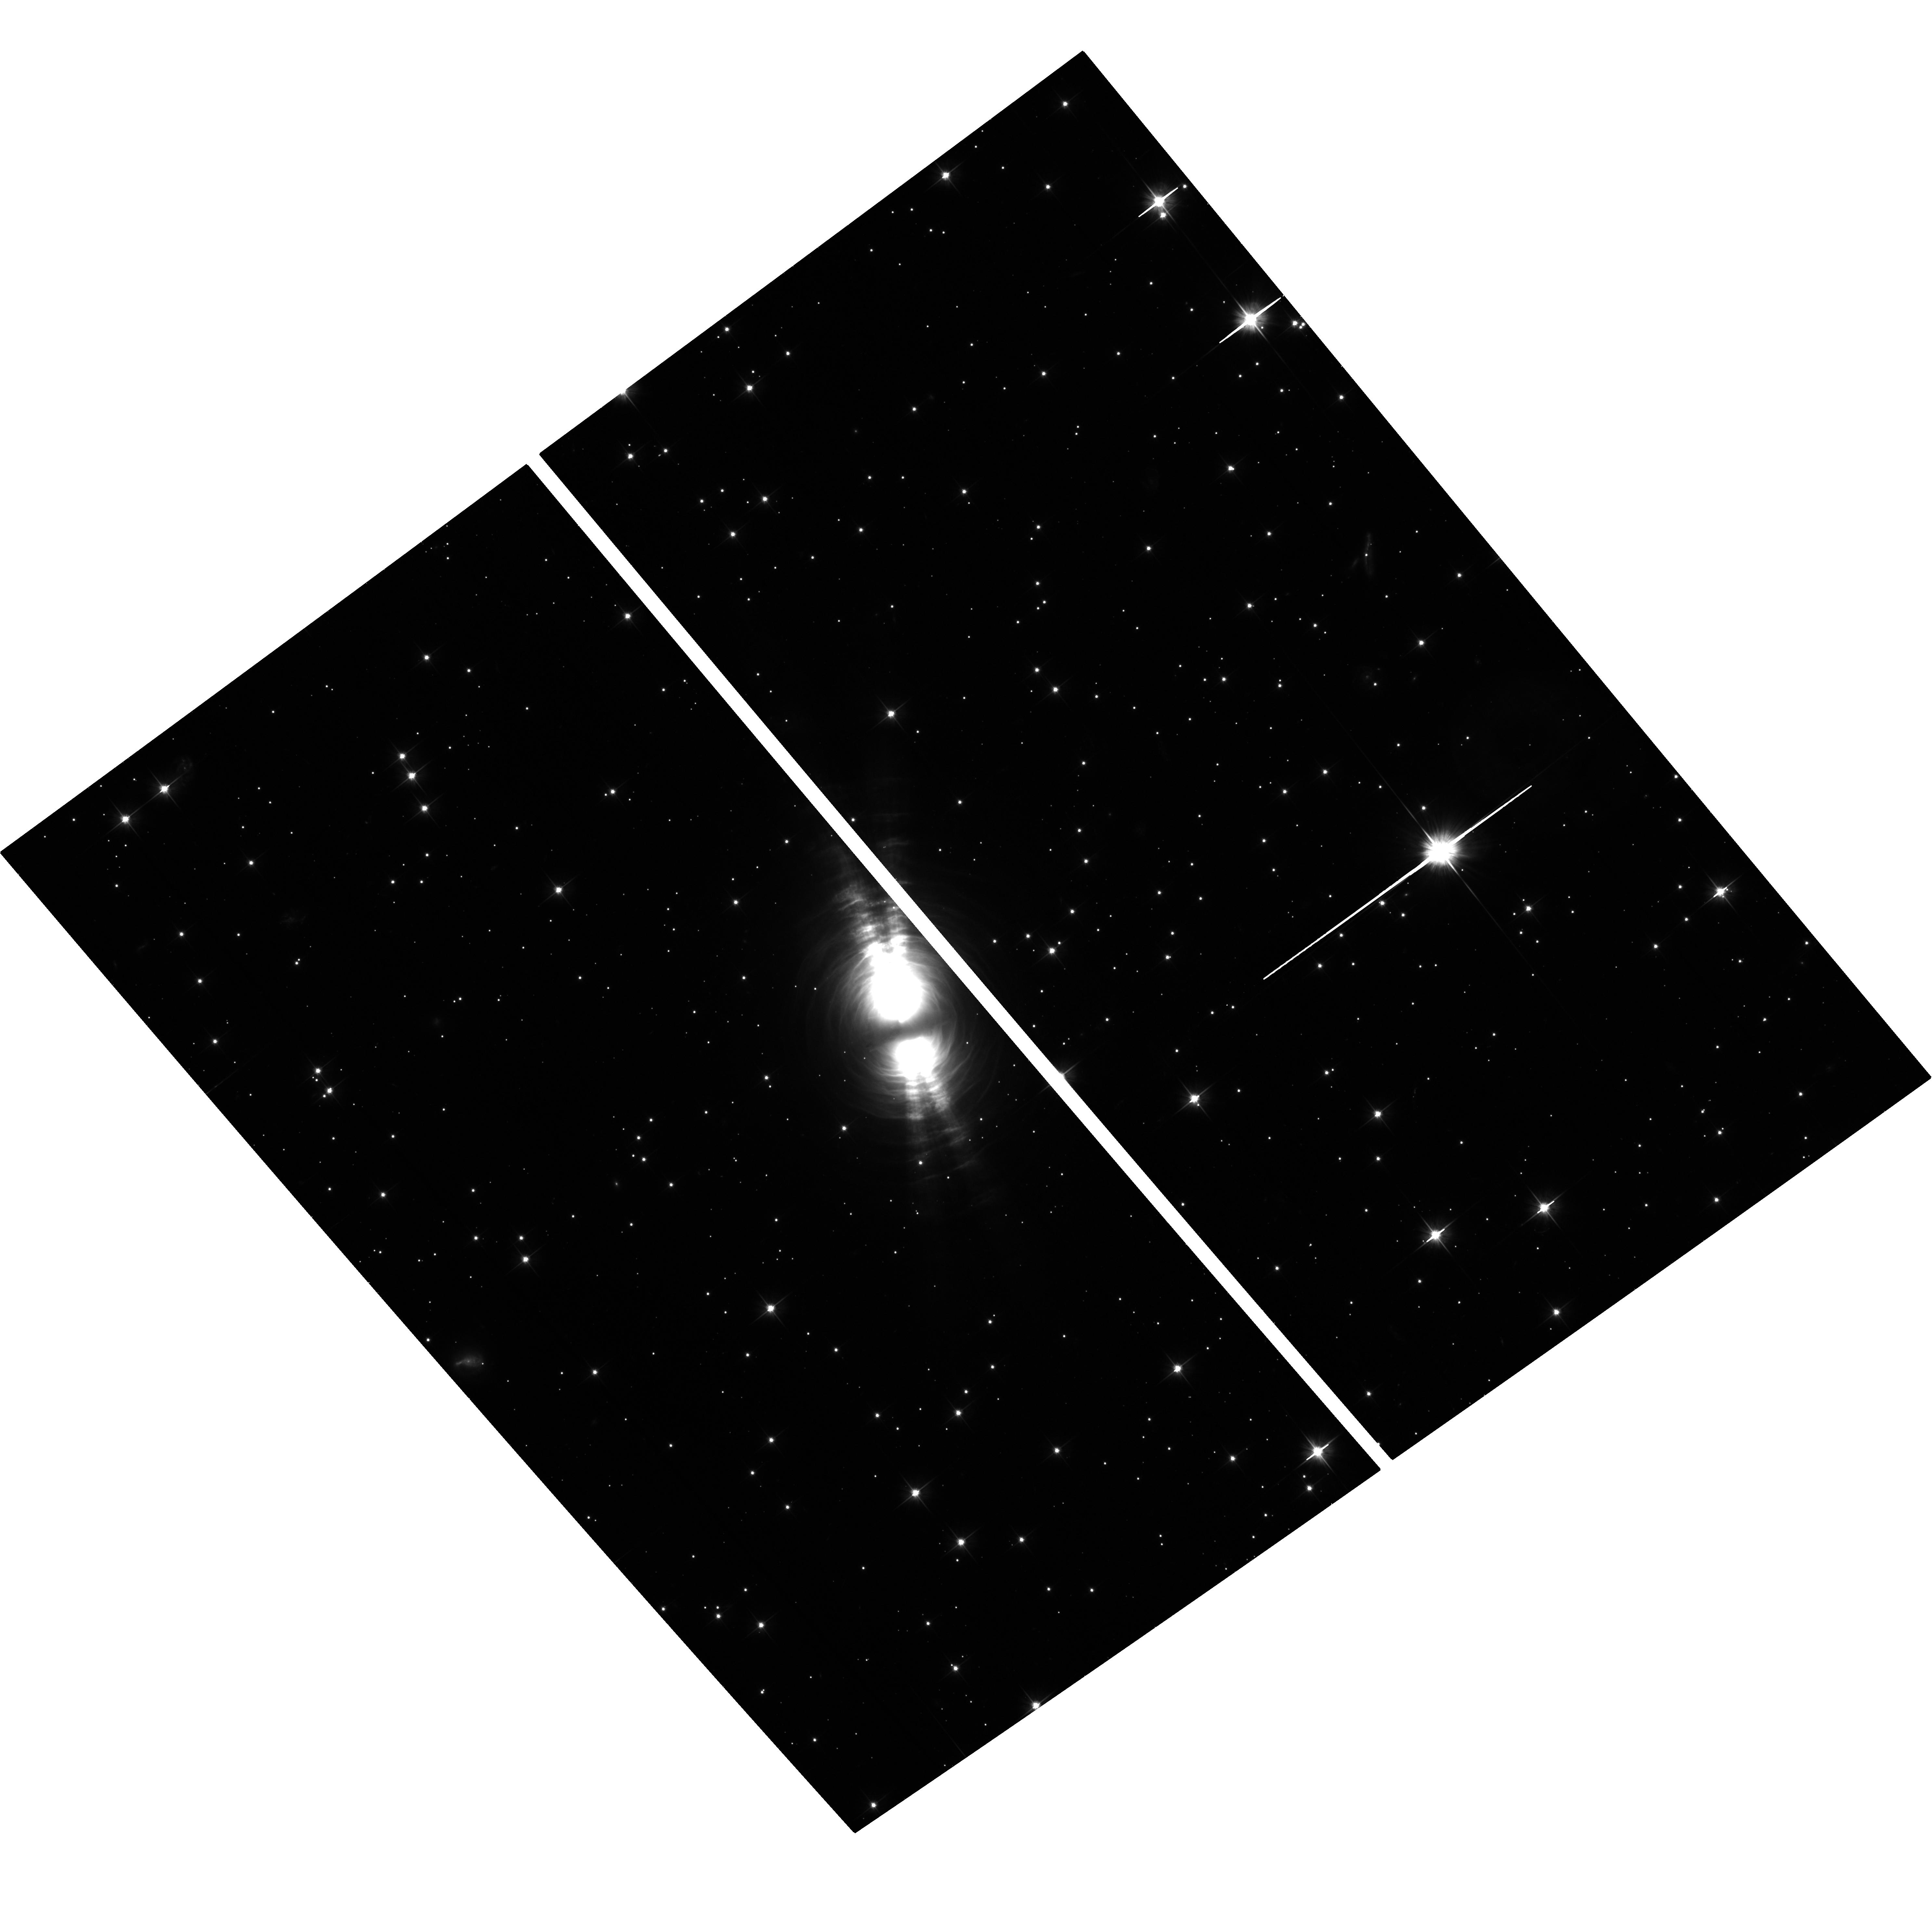
Target: V1610-CYG
Instrument: ACS/WFC
Filter: F606W
Exposure: 38 min
Observation ID: hst_13441_01_acs_wfc_f606w_jc9d01

Co-latitudinal Radial Veloctiy Profile Confirmation Via Differential Proper Motion of the Bipolar Egg Nebula (PI: Tomasino, Rachael)

Requesting the use of ACS/WFC for one orbit to obtain a deep 3rd epoch exposure of the Cygnus Egg Nebula. The proposed observation of the Egg will not only yield multi-epoch snapshots of the circumstellar arcs but also determine the co-latitudinal velocity field that helps break the degeneracy in model fitting. Full 3-D model calculations, done by CoI Kim, have already quantified the co-latitudinal dependence due to the binary orbital motion, relating the orbital speed of the binary stars to the resulting structural pattern in the circumstellar density distributions. We will be able to constrain the orbital properties of the Egg Nebula via a new set of specific model fitting. The duplication of the epoch 2 observation (PI: W. Sparks) is by design and with a baseline between the 2nd and 3rd epoch of more than 11 years, there is a lower limit shift of 1.32 pixels for the slower moving arcs and it will be more than enough to perform a differential proper-motion study. The Cygnus Egg Nebula is a proto-planetary nebula, which means that the circumstellar density structure still retains valuable clues pertaining to the early asymptotic giant branch mass loss history and initial development of their aspherical shell structure. One of the most peculiar characteristics of the circumstellar shell structure of the Egg Nebula is the co-presence of the nebula's signature bipolar lobes and rather circular concentric arcs superposed on top of each other. There is no consensus among researchers on their origins, especially because of the paradox due to the co-presence of the circular arcs and bipolar lobes.